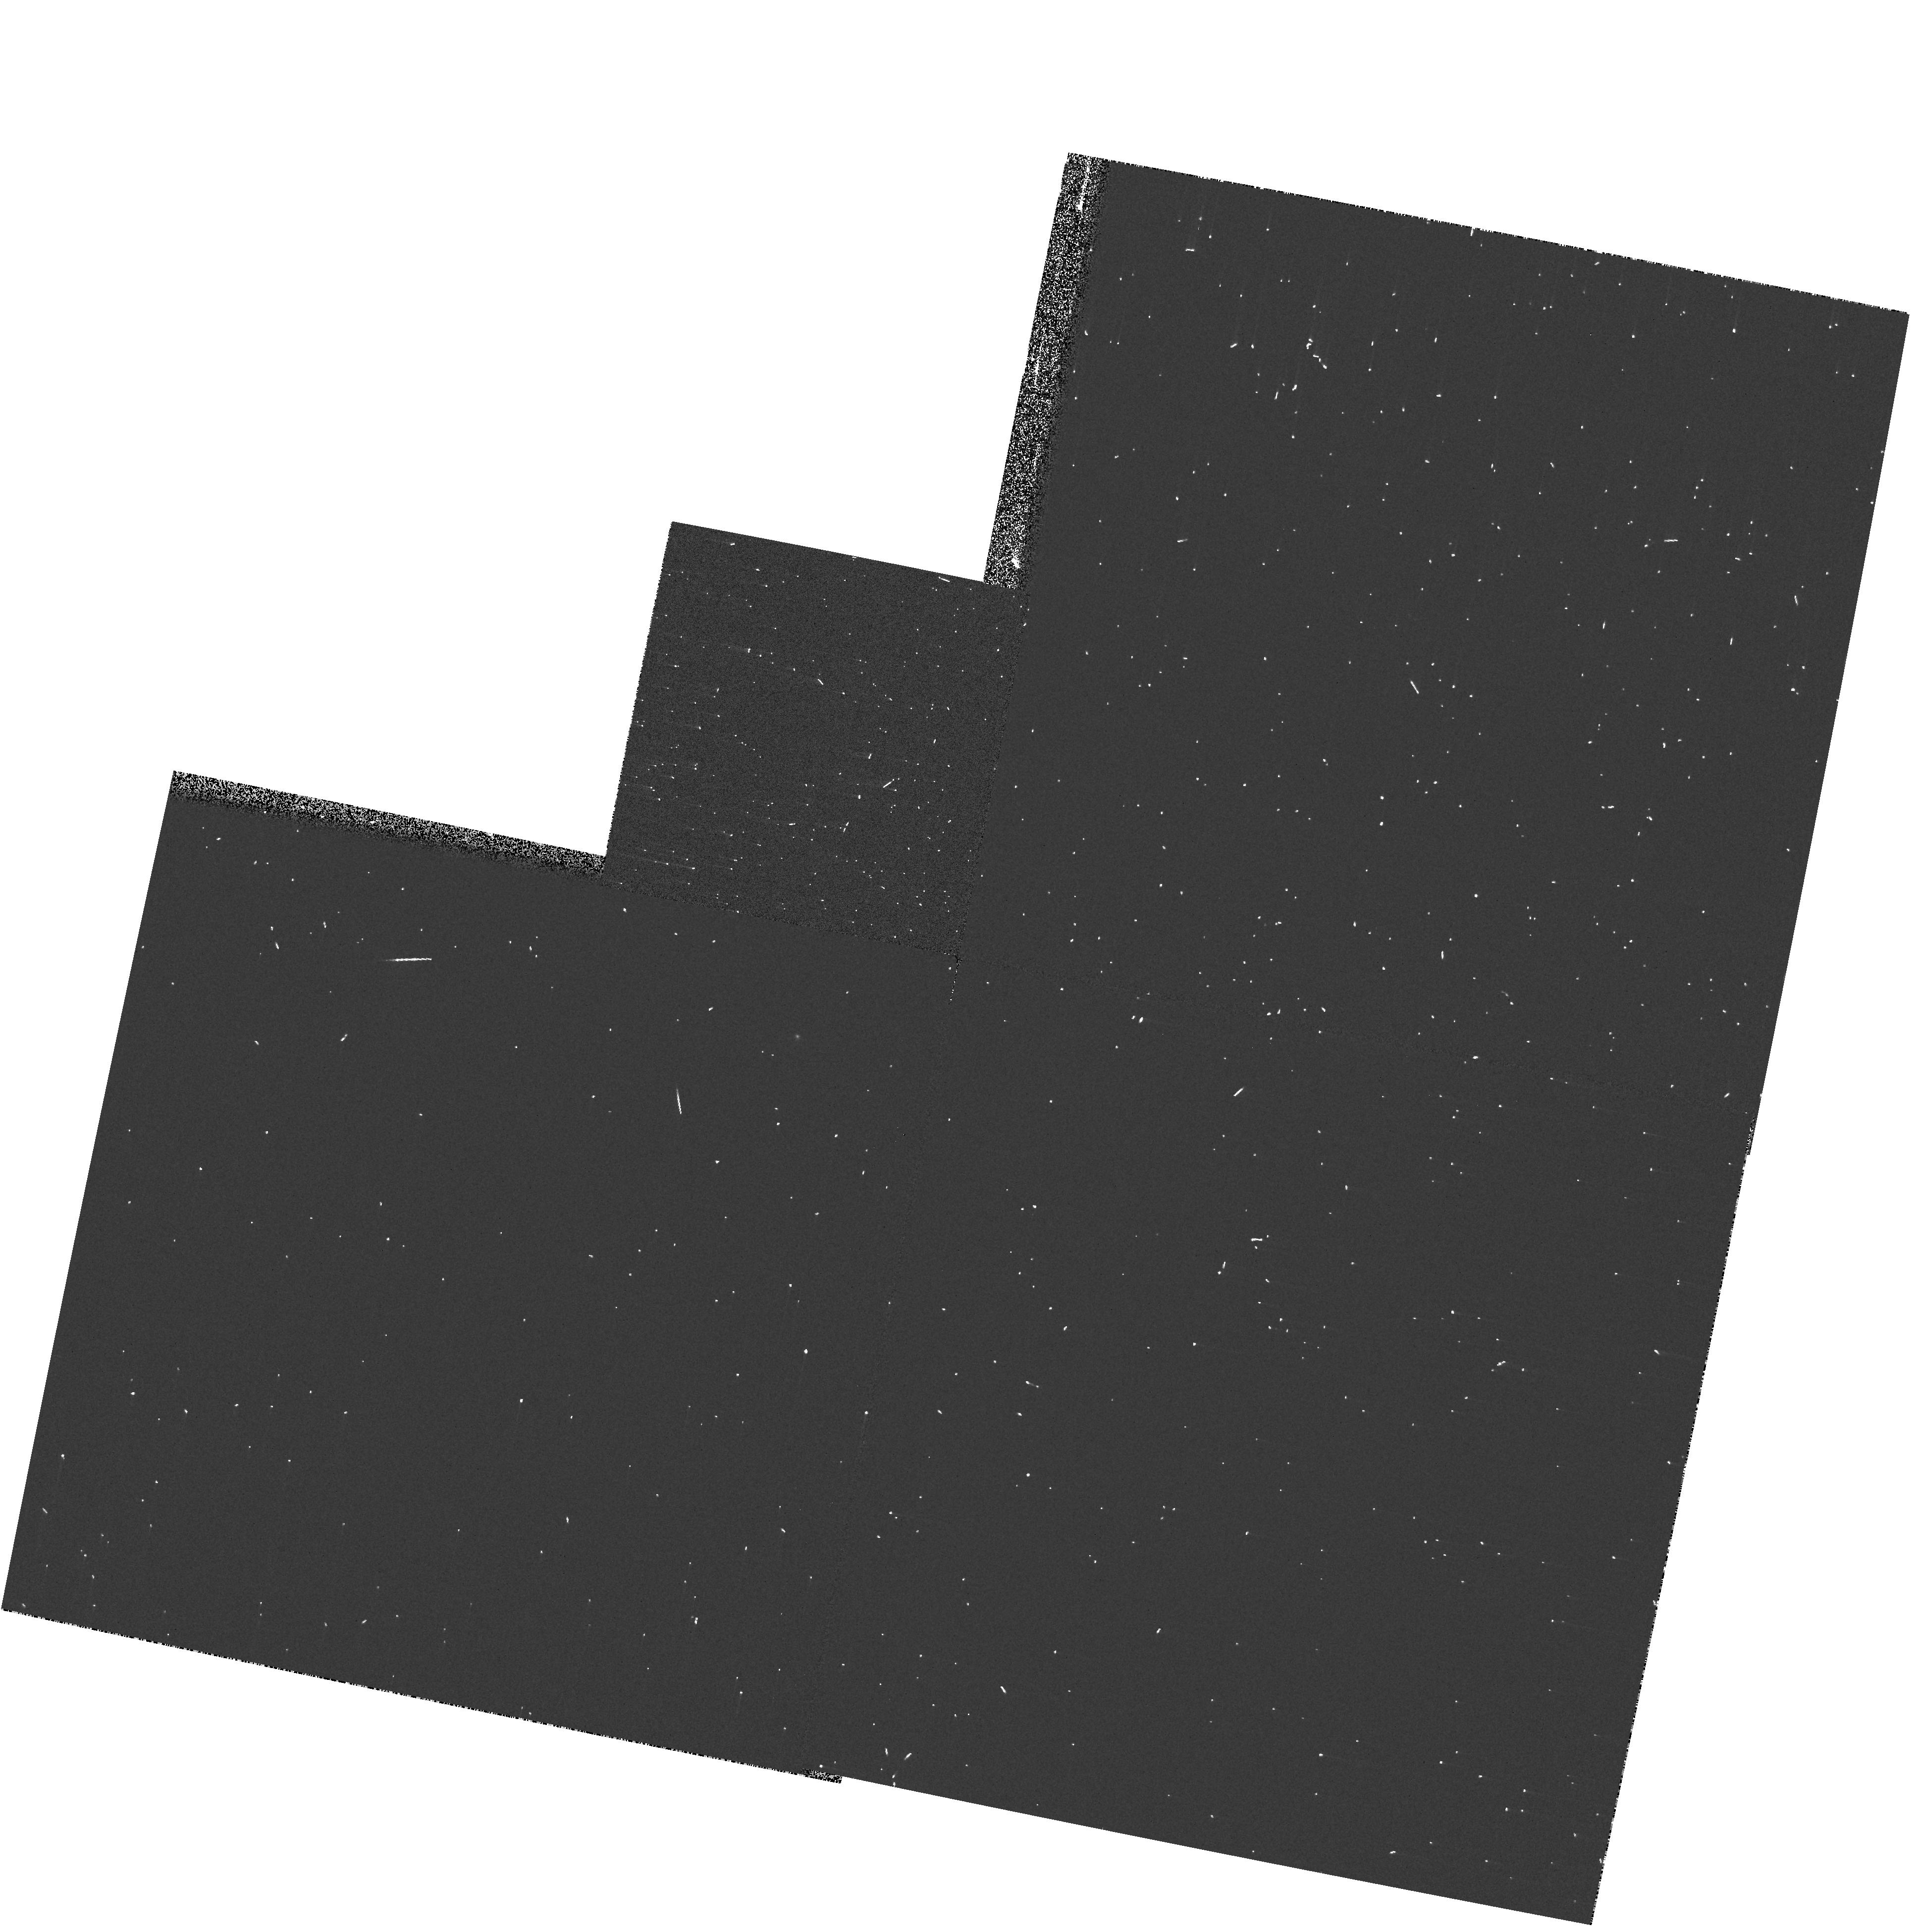
Target: -15-MON. Instrument: WFPC2/PC. Filter: F218W. Exposure: 2 min. Observation ID: ua680309m

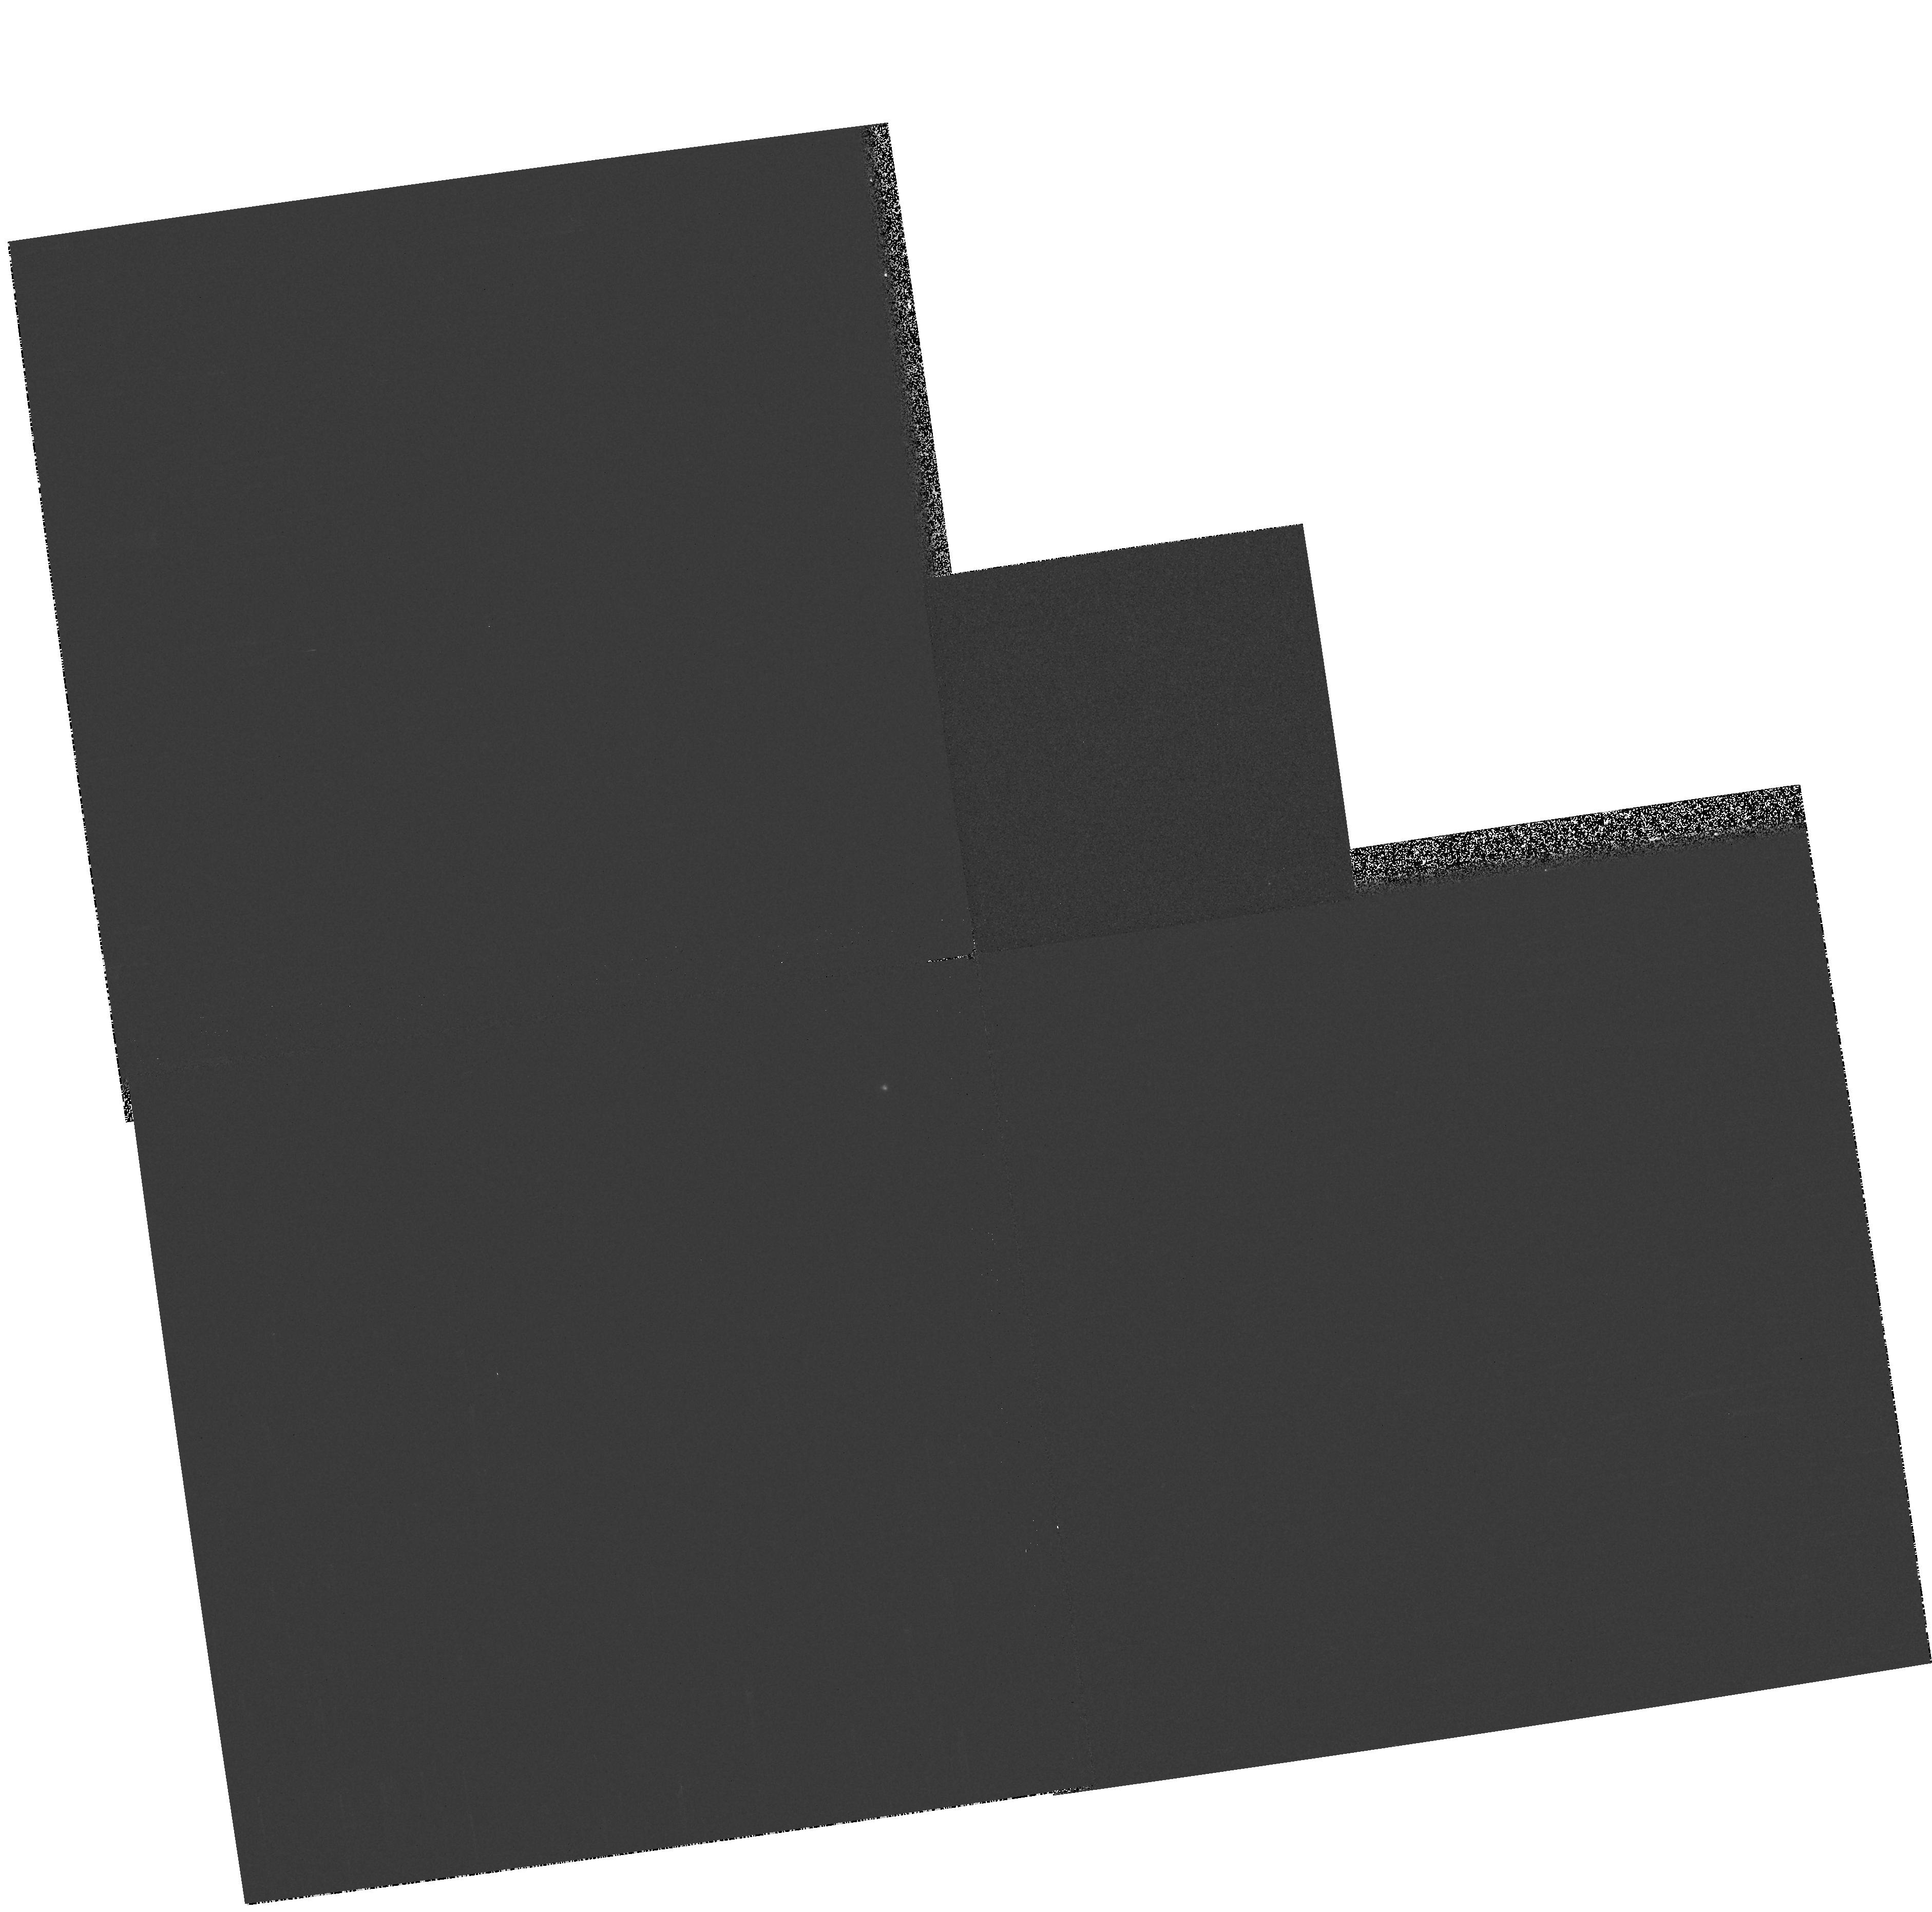
Target: -G-GEM. Instrument: WFPC2/PC. Filter: F218W-F606W. Exposure: 1 min. Observation ID: hst_11327_06_wfpc2_pc_f218w-f606w_ua6806

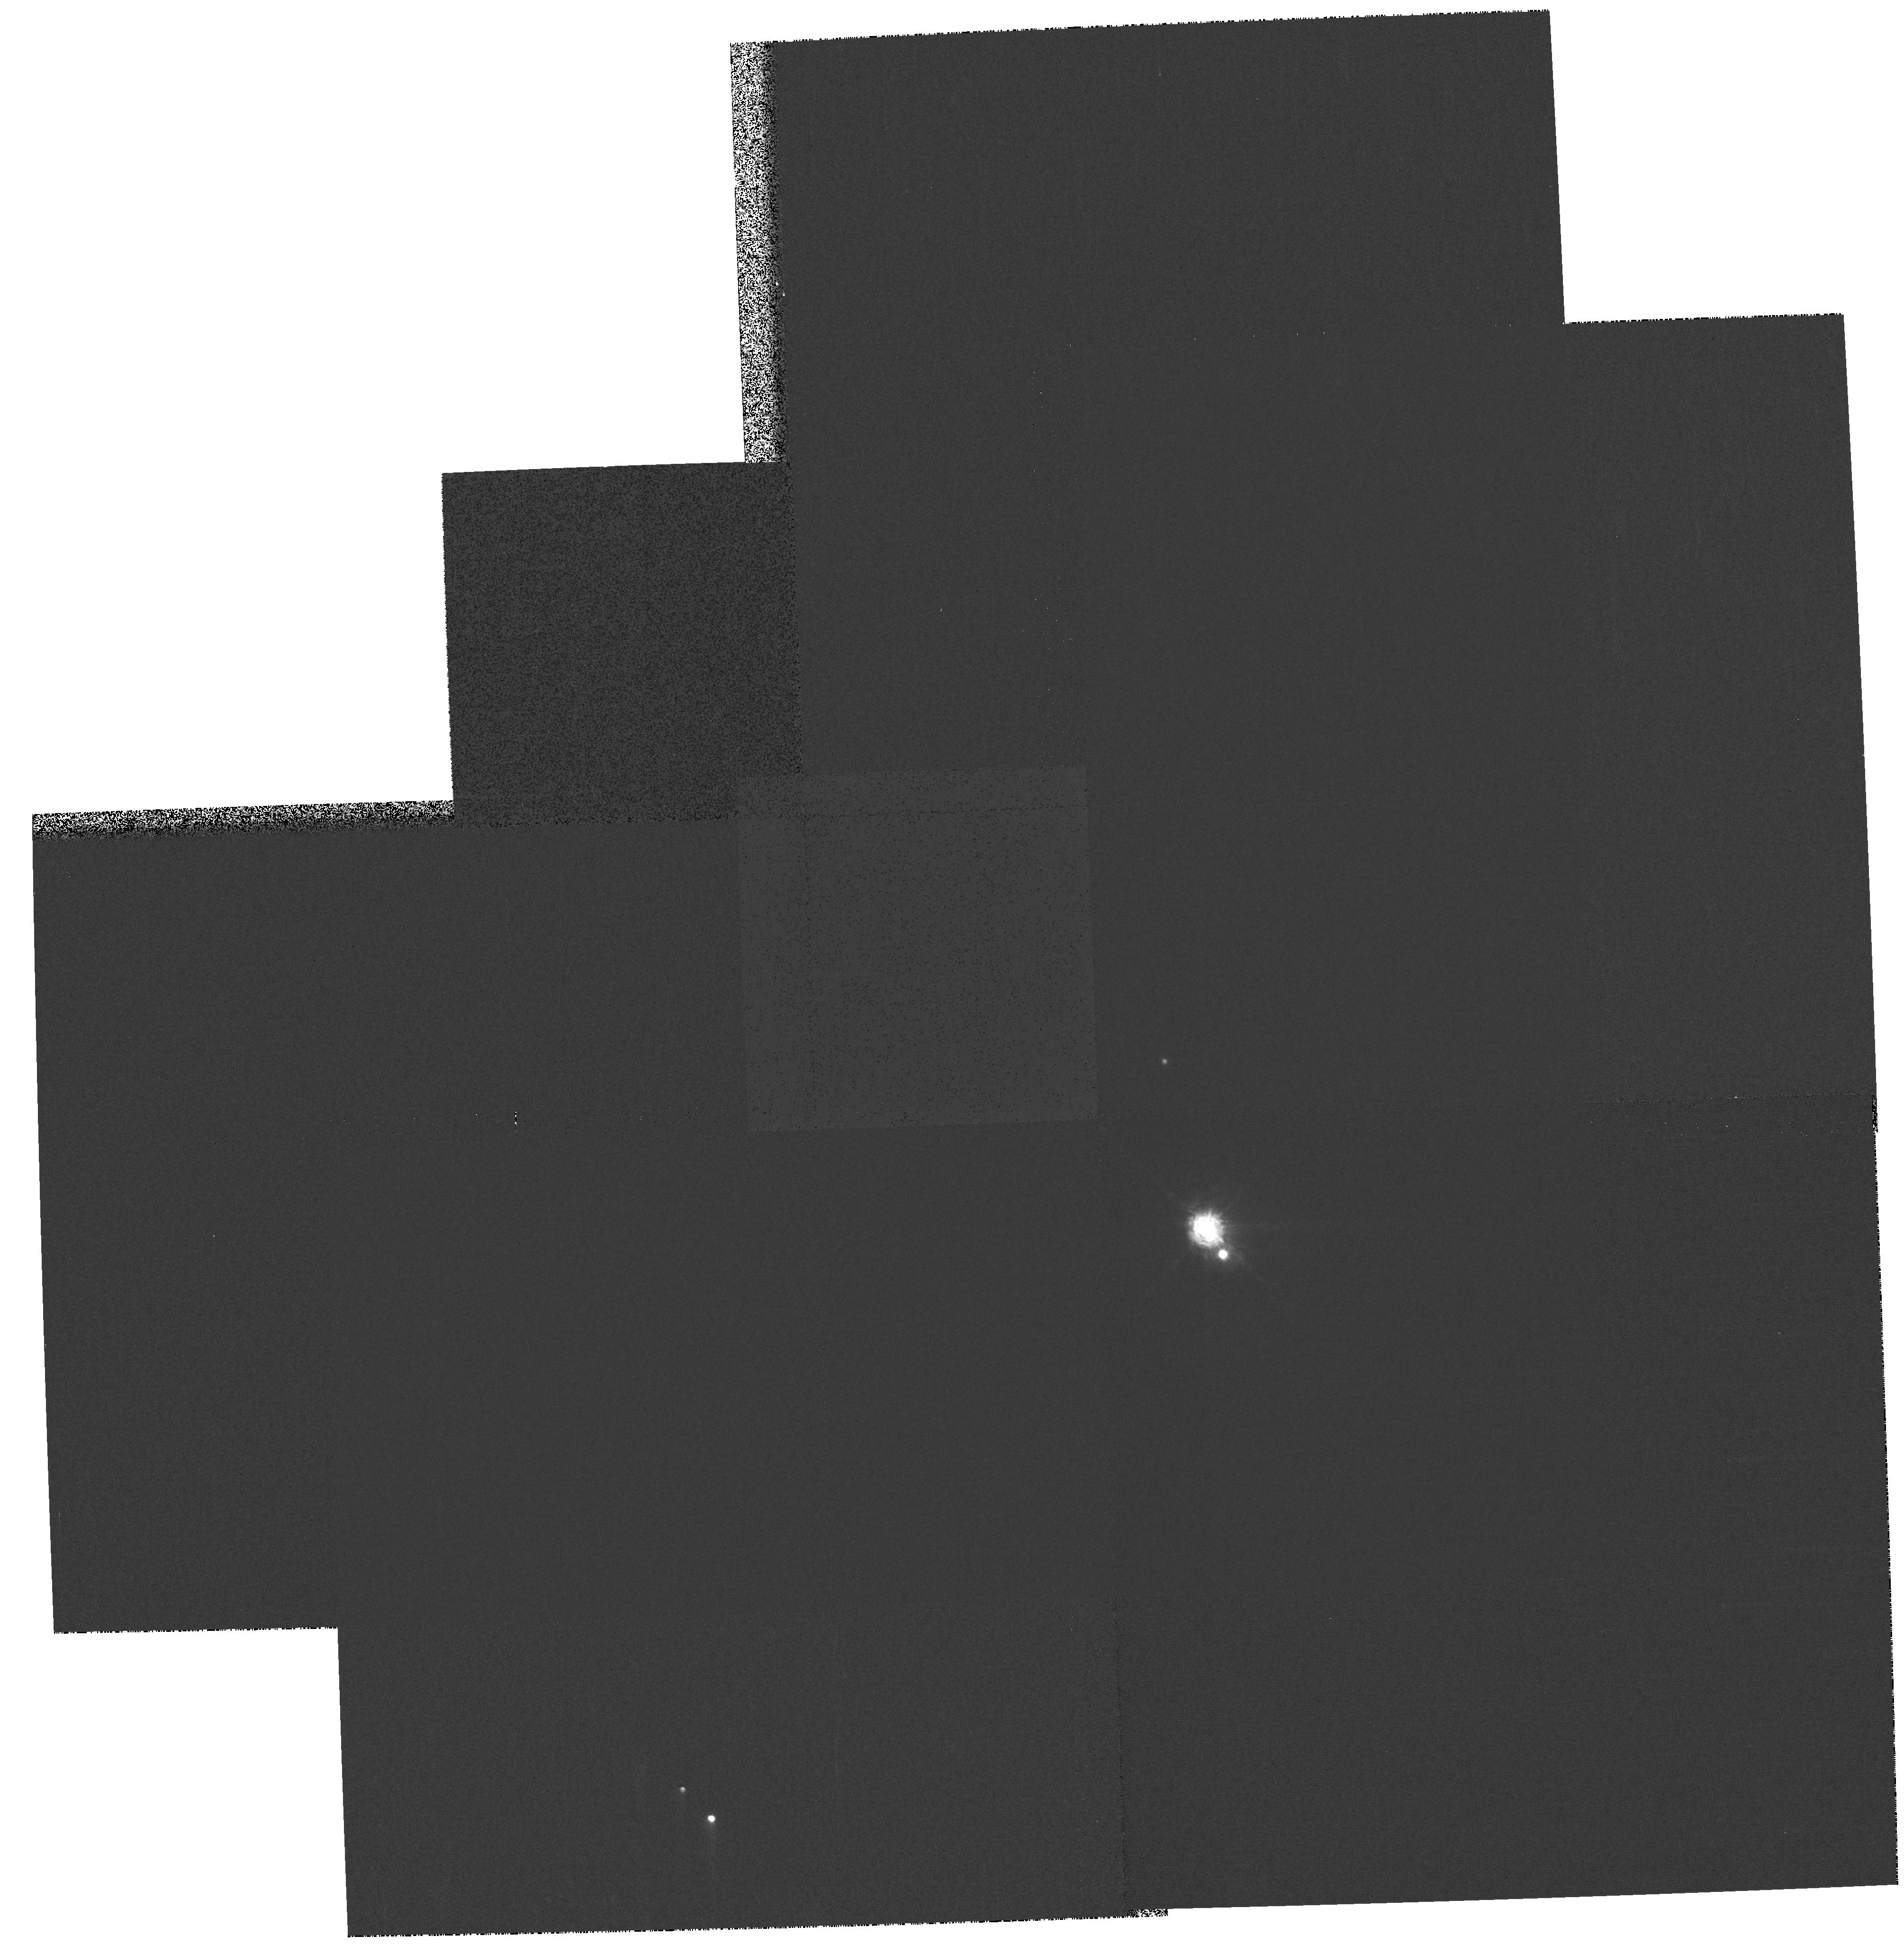
Target: -15-MON. Instrument: WFPC2/PC. Filter: F336W-F450W. Exposure: 3 min. Observation ID: hst_11327_04_wfpc2_pc_f336w-f450w_ua6804

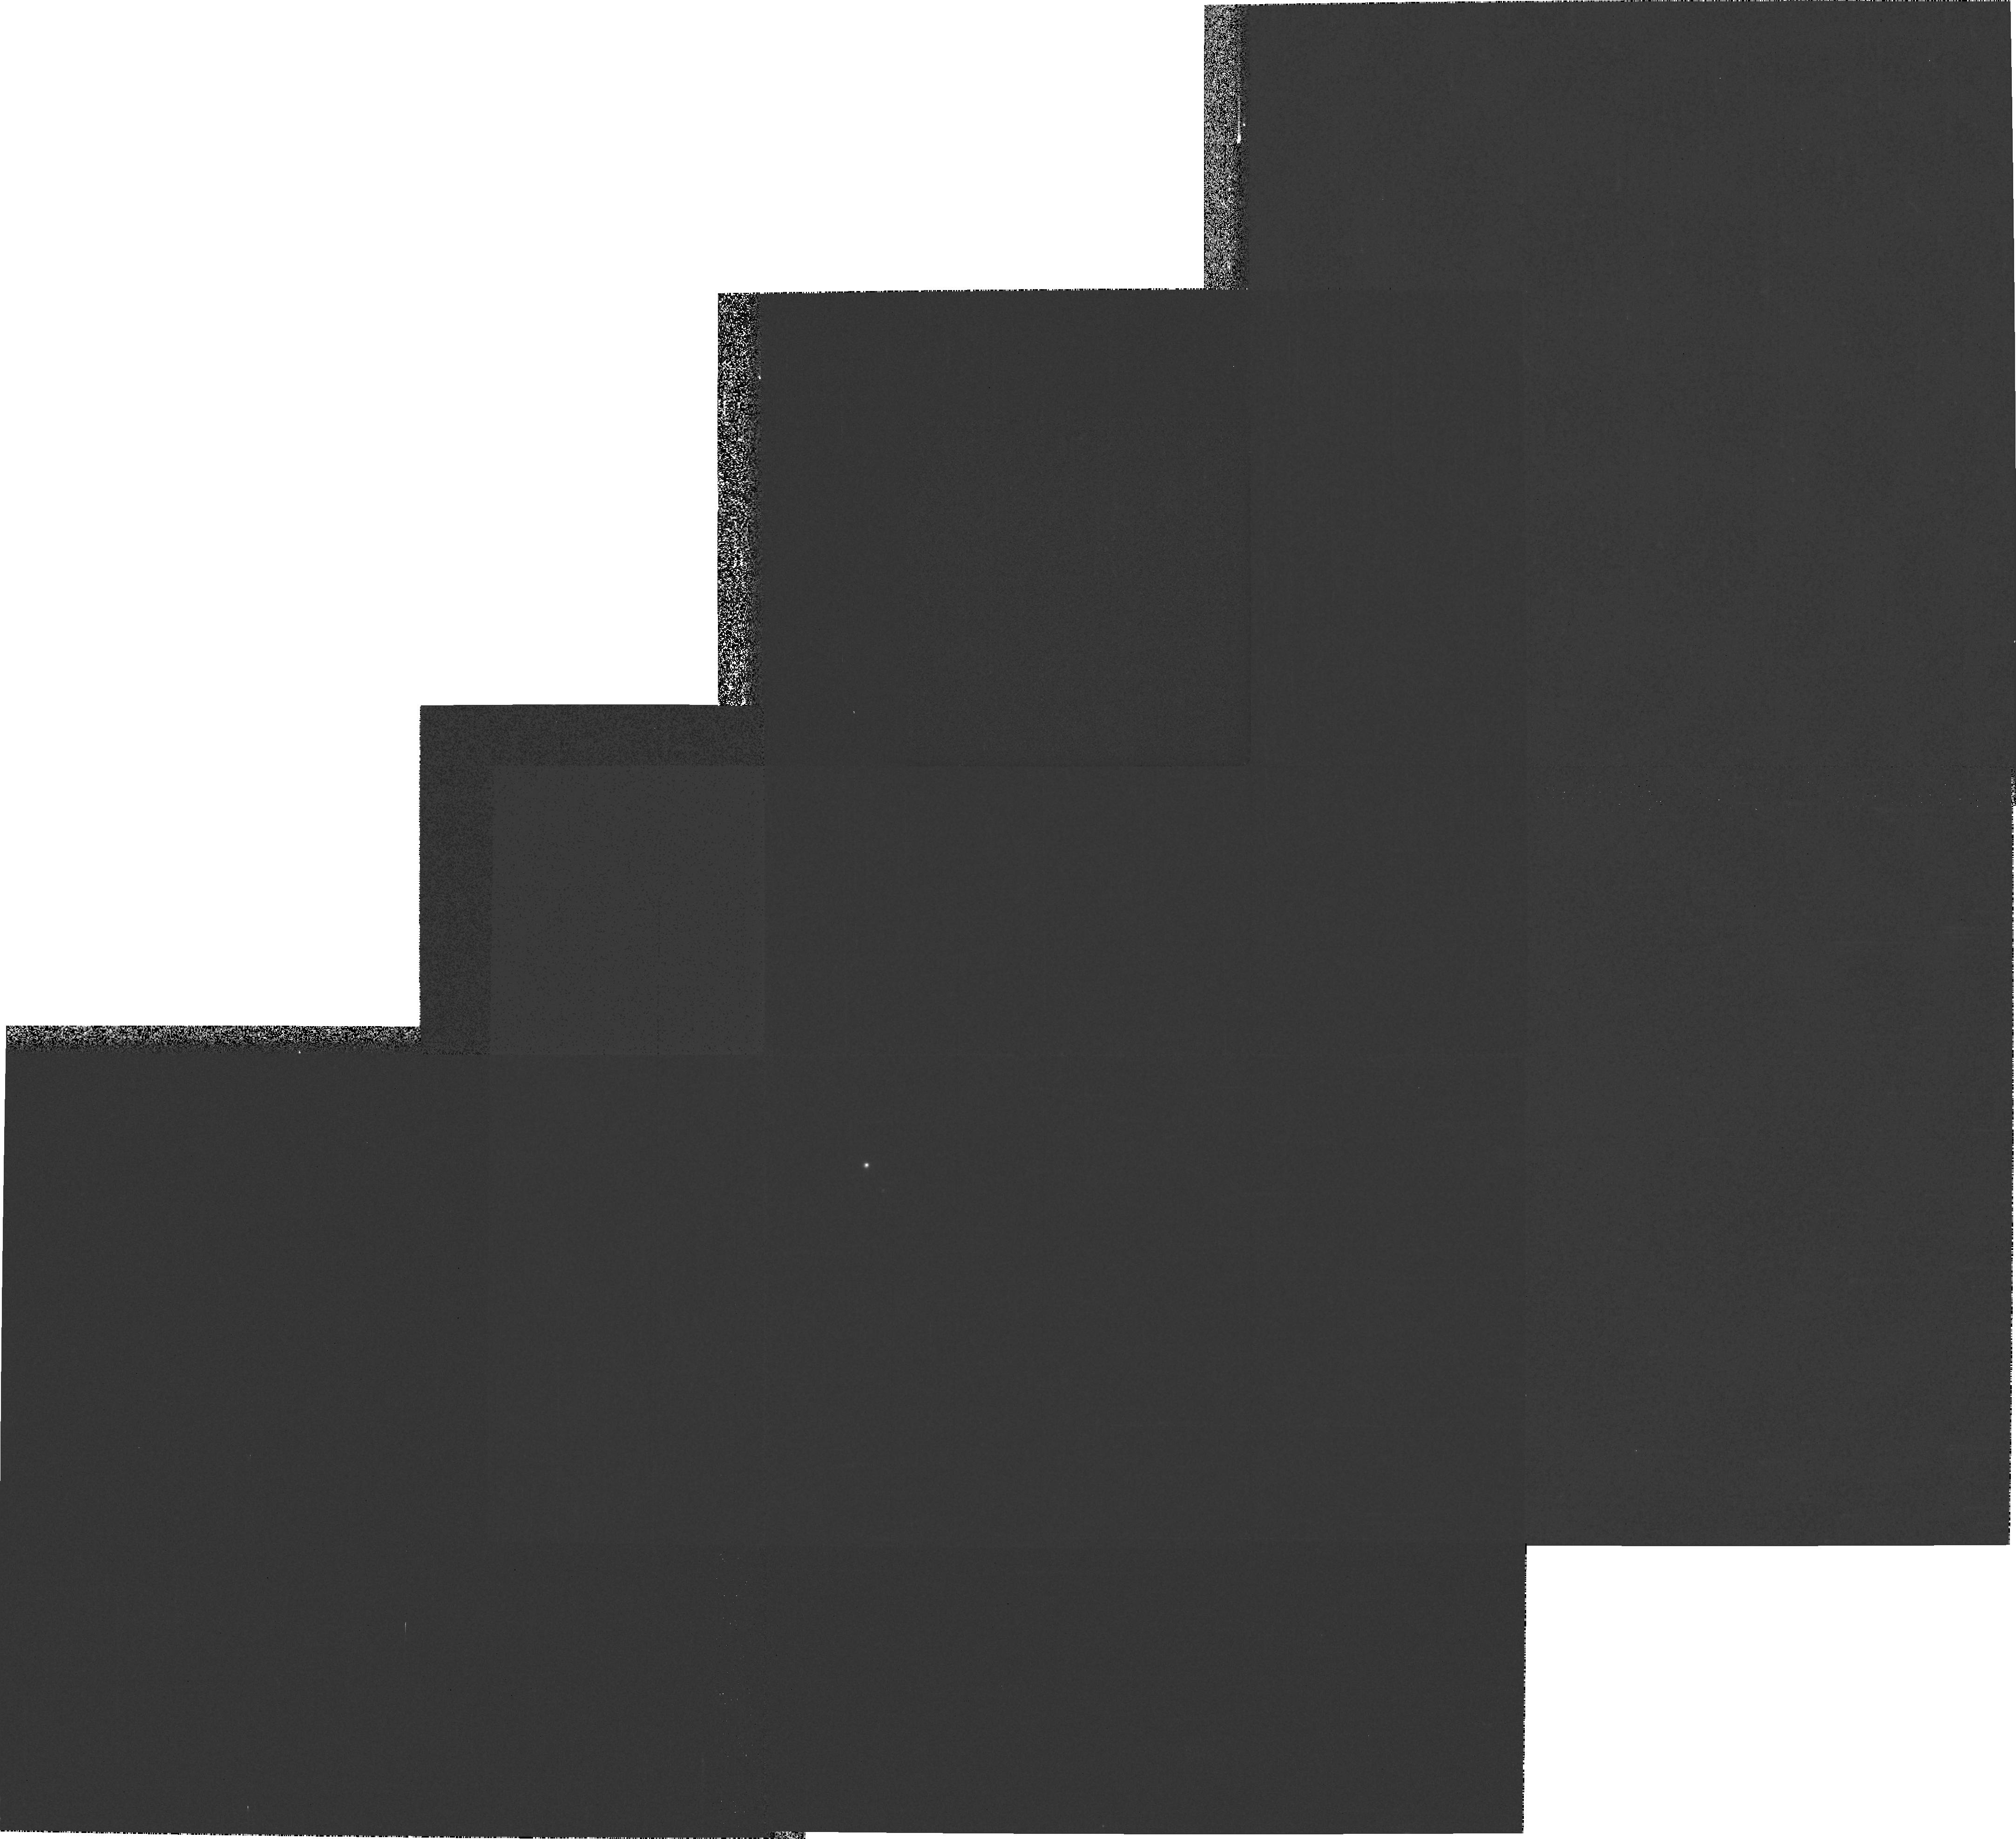
Target: -15-MON. Instrument: WFPC2/PC. Filter: F185W-F814W. Exposure: 3 min. Observation ID: hst_11327_02_wfpc2_pc_f185w-f814w_ua6802

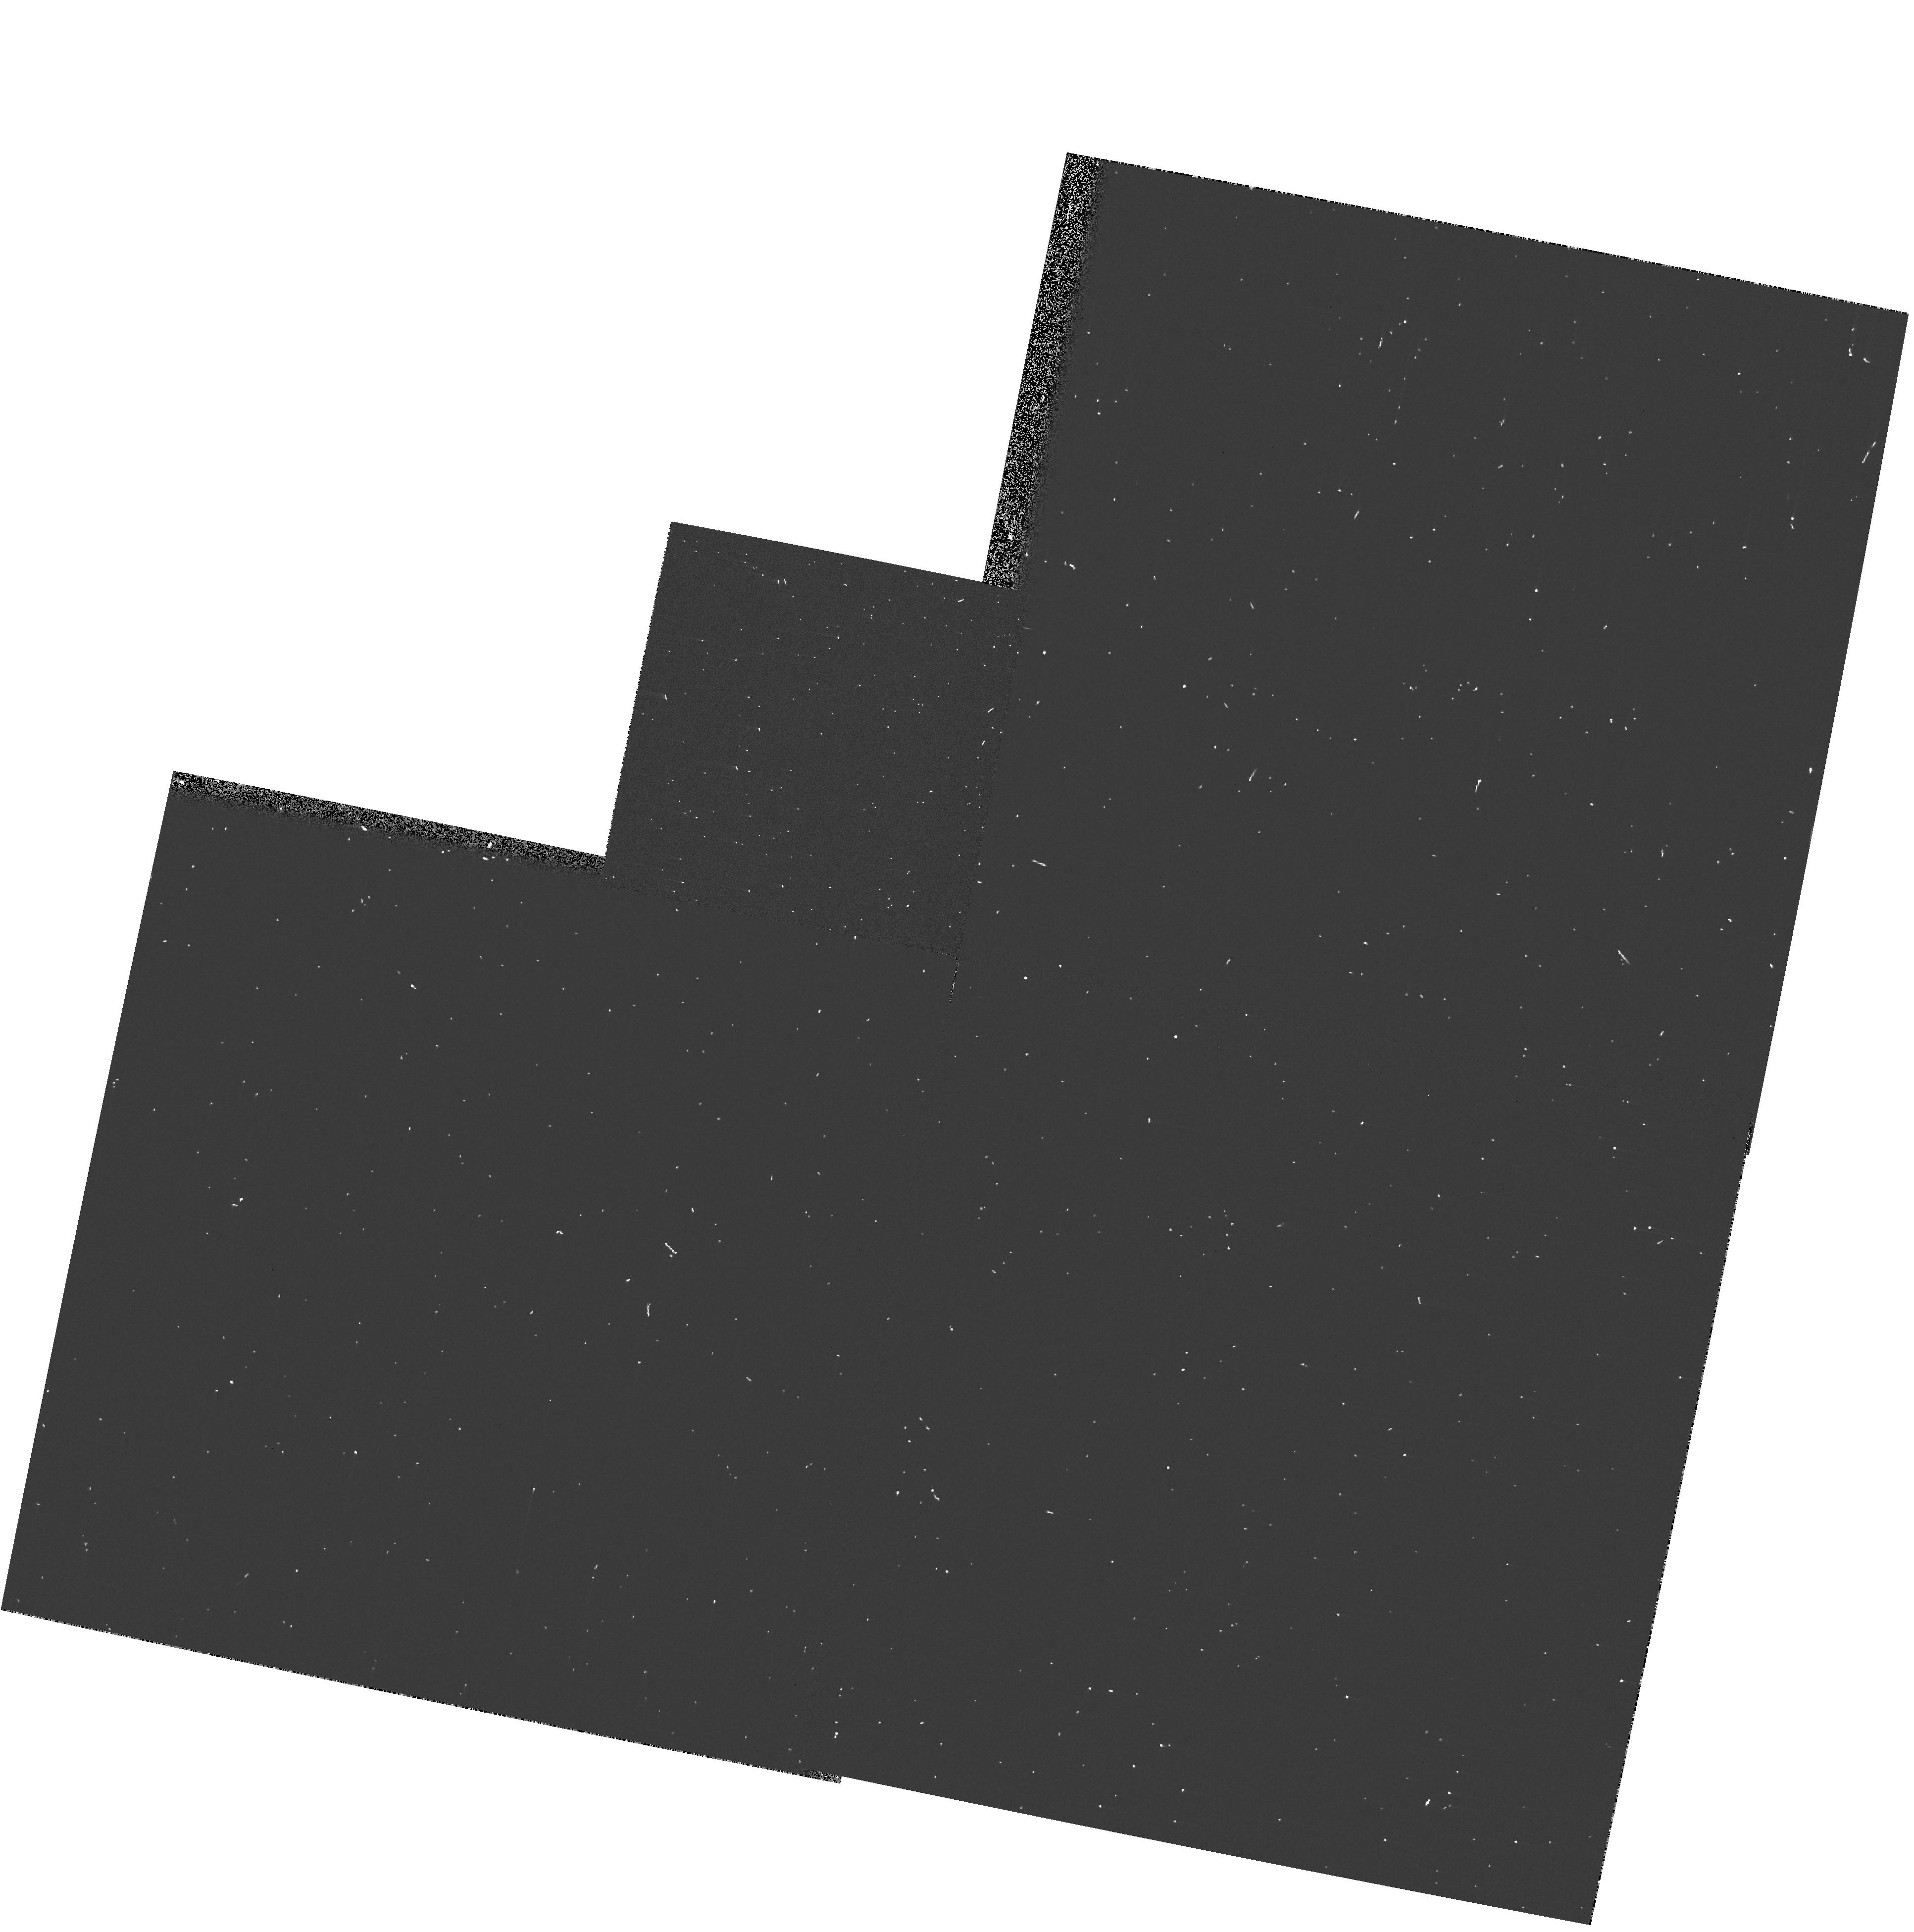
Target: -15-MON. Instrument: WFPC2/PC. Filter: F160BW. Exposure: 2 min. Observation ID: ua68030um

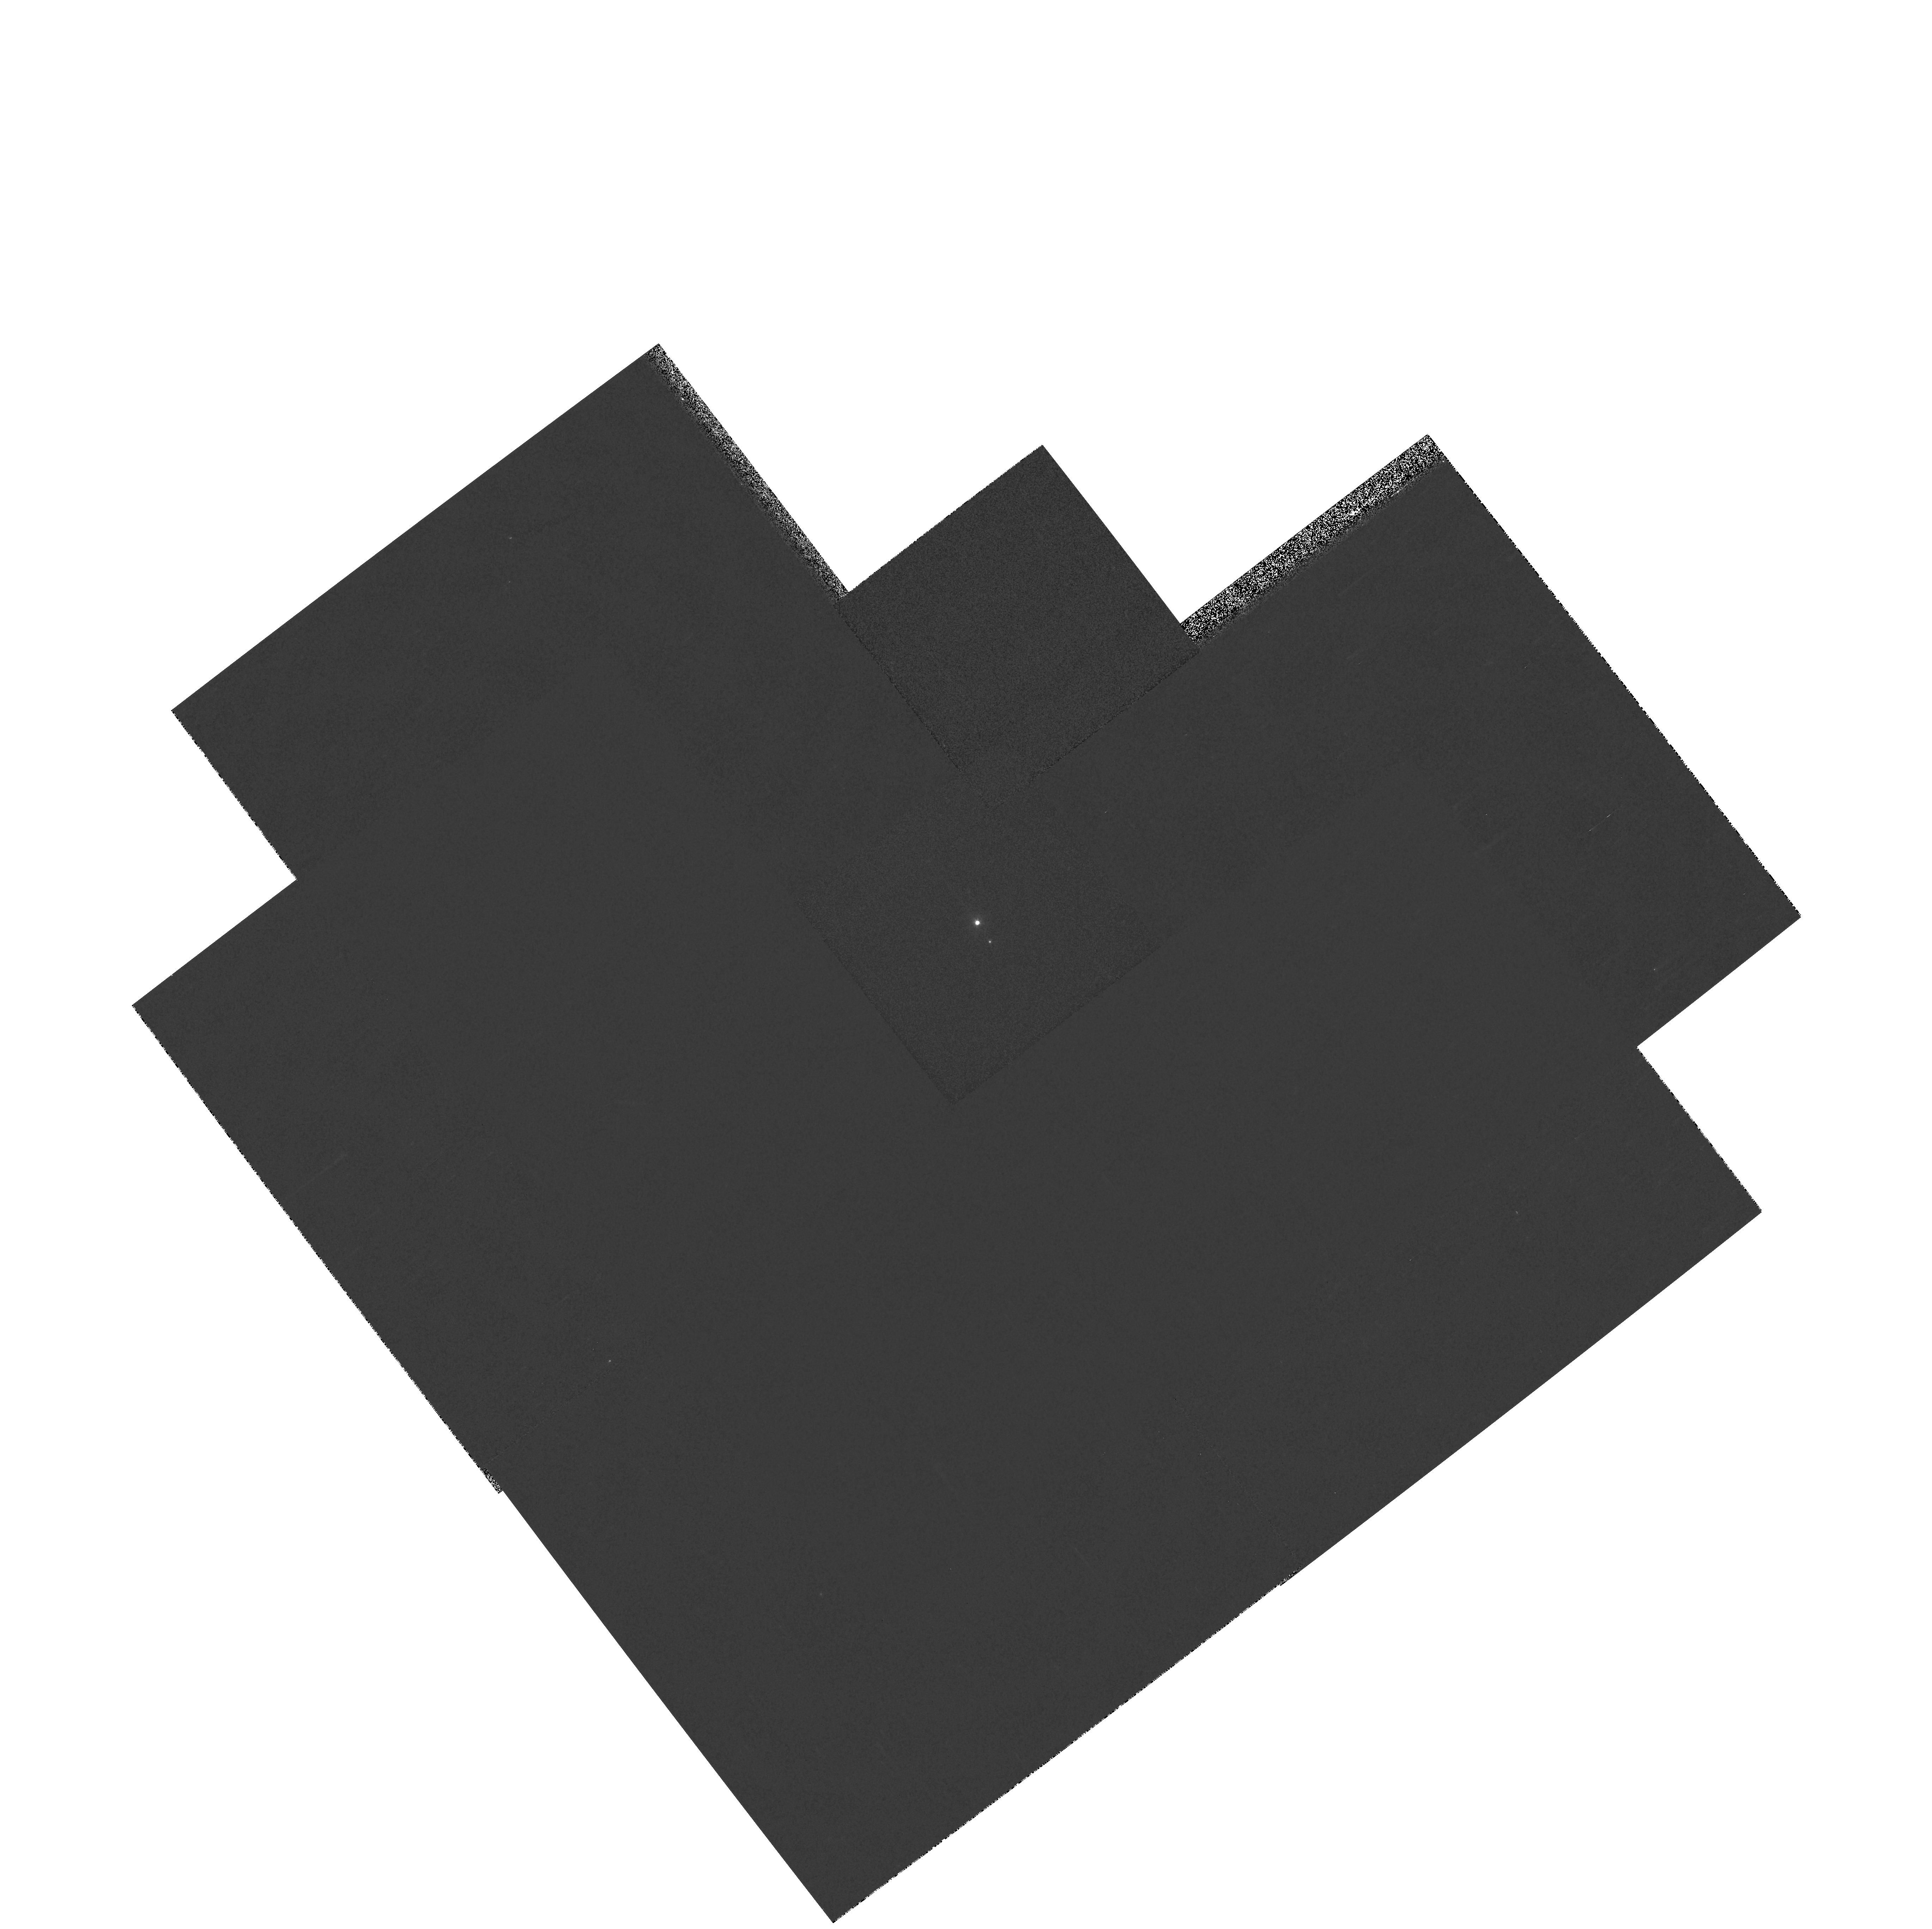
Target: -15-MON. Instrument: WFPC2/PC. Filter: F122M-F450W. Exposure: 3 min. Observation ID: hst_11327_01_wfpc2_pc_f122m-f450w_ua6801

Red leaks (PI: Chiaberge, Marco)

The aim of this program is to measure the red leaks in the 8 WFPC2 UV filters (F122M, F300W, F255W, F218W, F185W, F170W, F160BW, F122M). We will use red crossing filters to isolate and directly measure the leaks. No observations of this kind have ever been performed with WFPC2 to check the red leaks in the UV filters, most of them being extensively used by GO/GTO programs. A previous calibration program has only imaged spectrophotometric standard stars with UV filters (no filter crossing) thus the red leak is hard to measure using those data. The throughput curves for some of the UV filters (F300W, F255W, F218W, F185W) in synphot have incomplete information, some of them have gaps in the measurements as wide as 3000A.